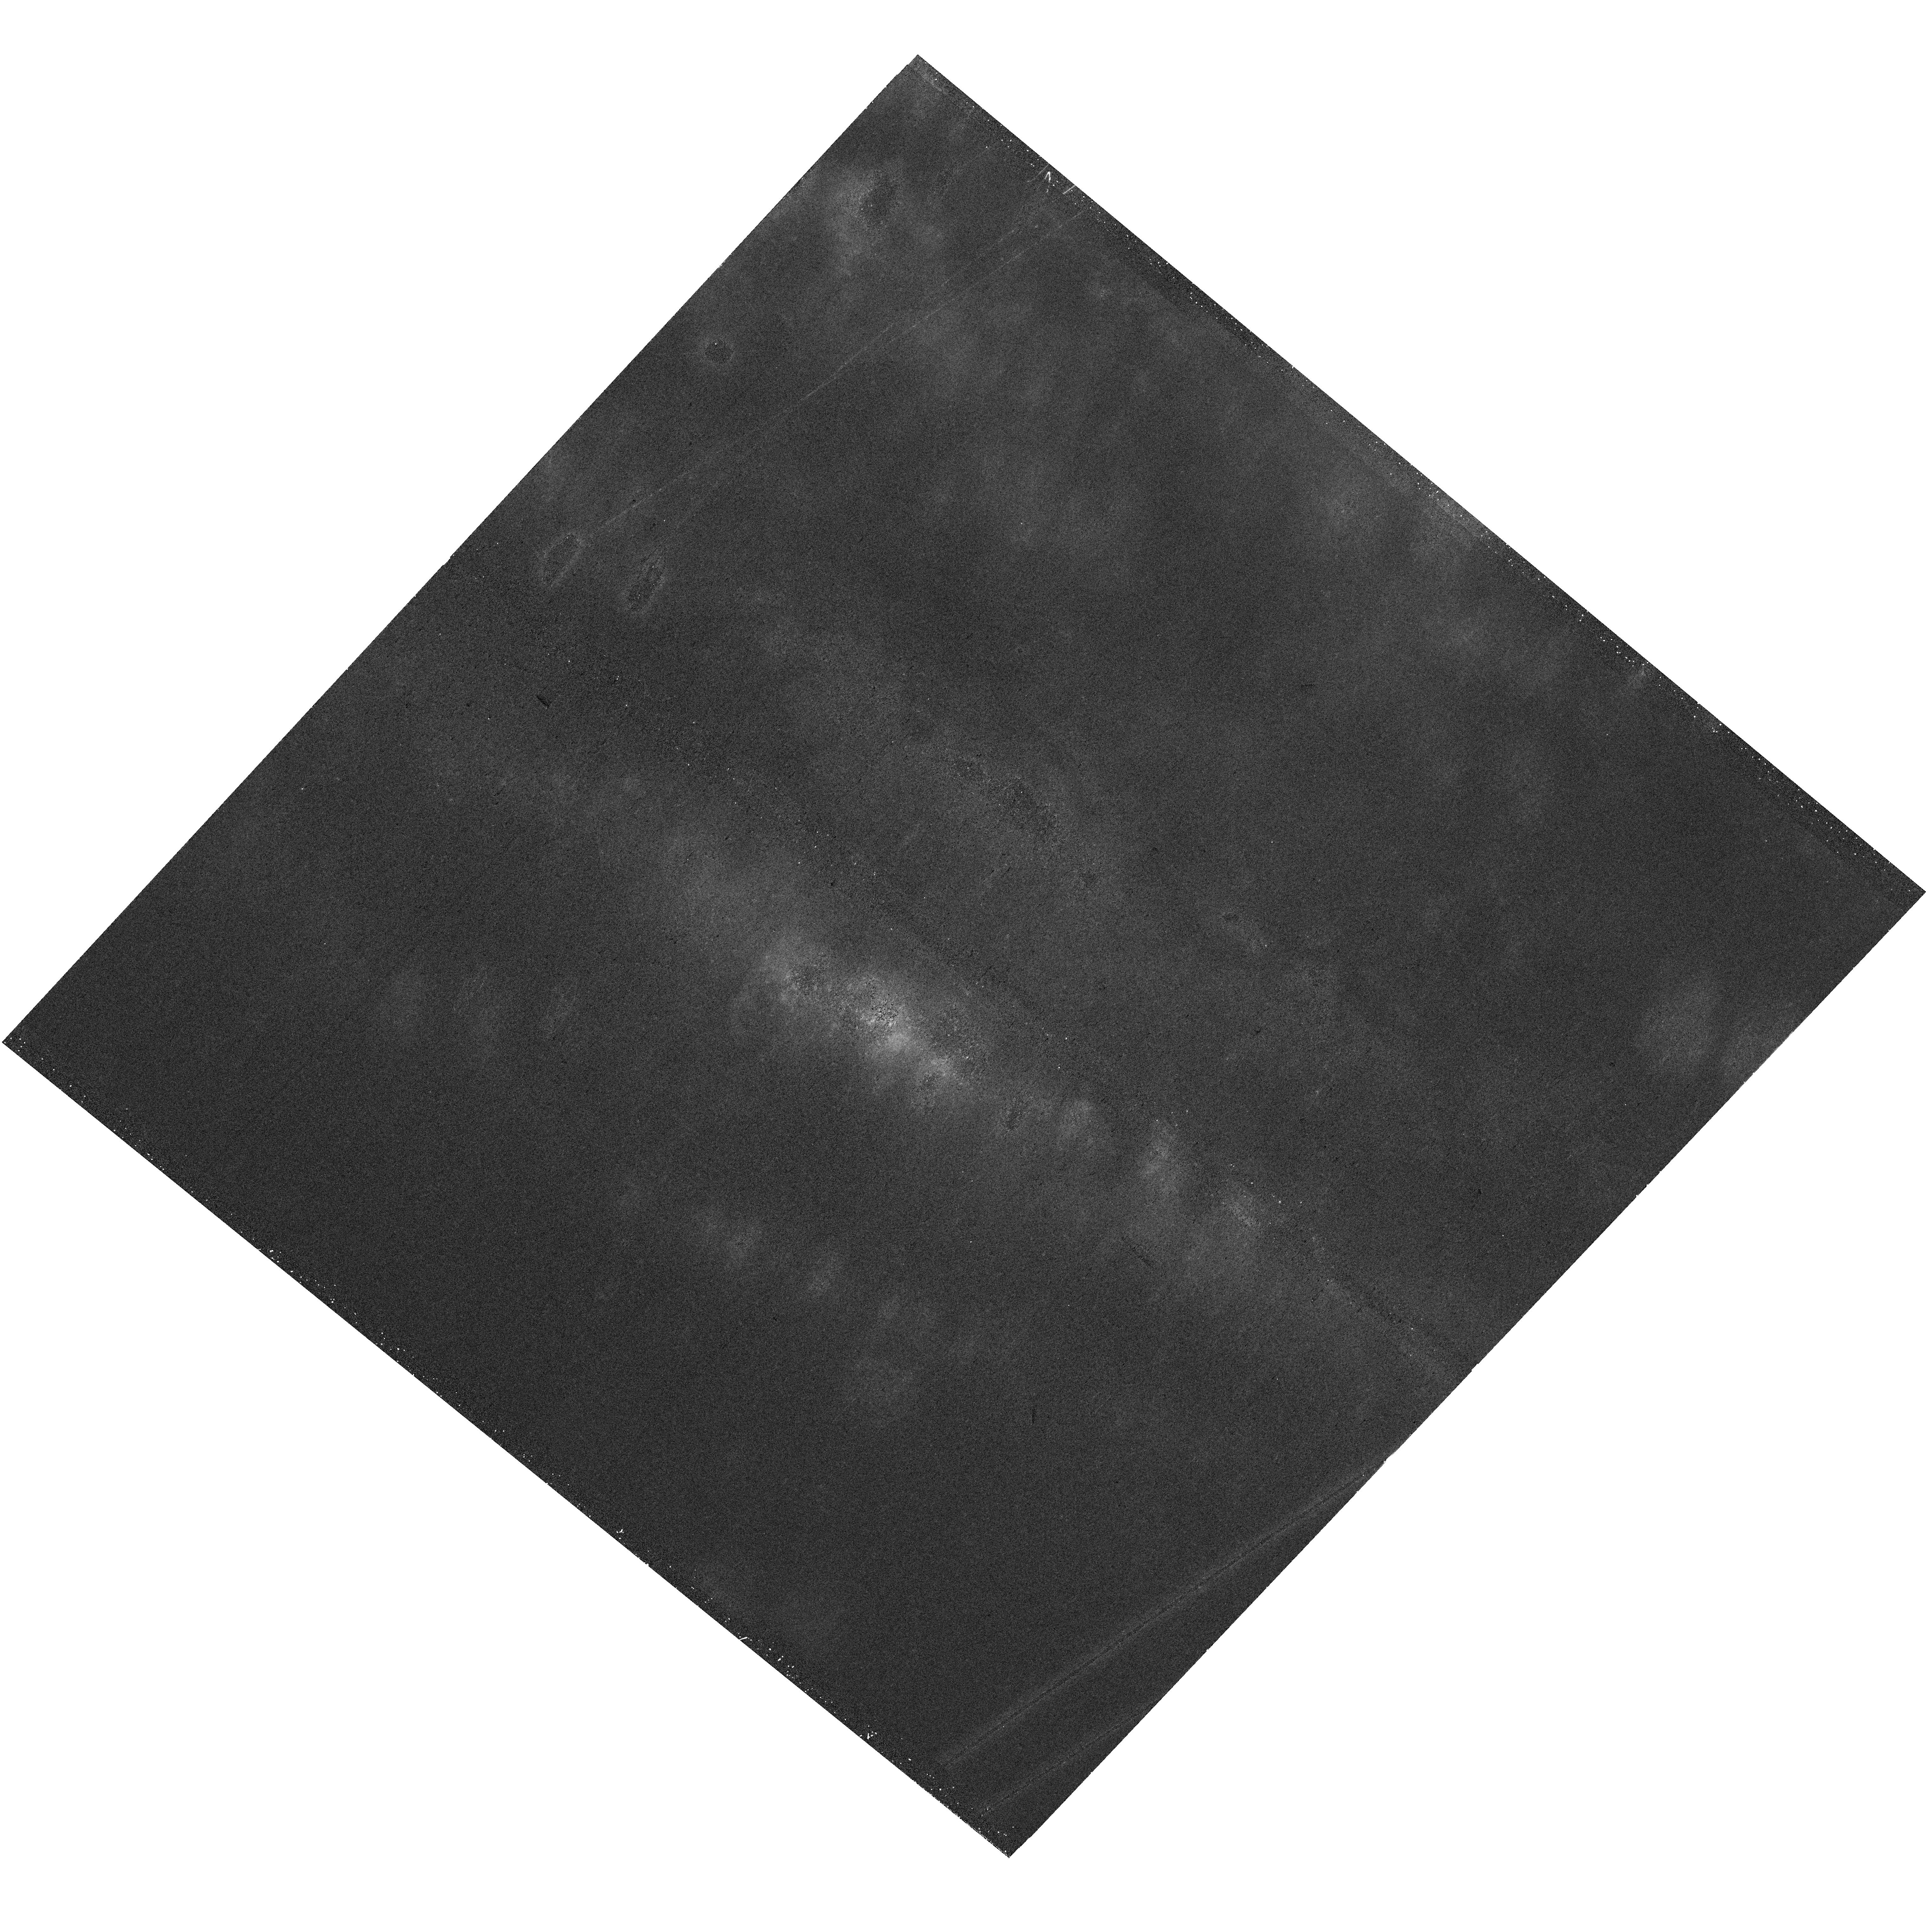
Target: NGC-253-V06. Instrument: WFC3/UVIS. Filter: F336W. Exposure: 18 min. Observation ID: hst_17809_06_wfc3_uvis_f336w_ifgb06

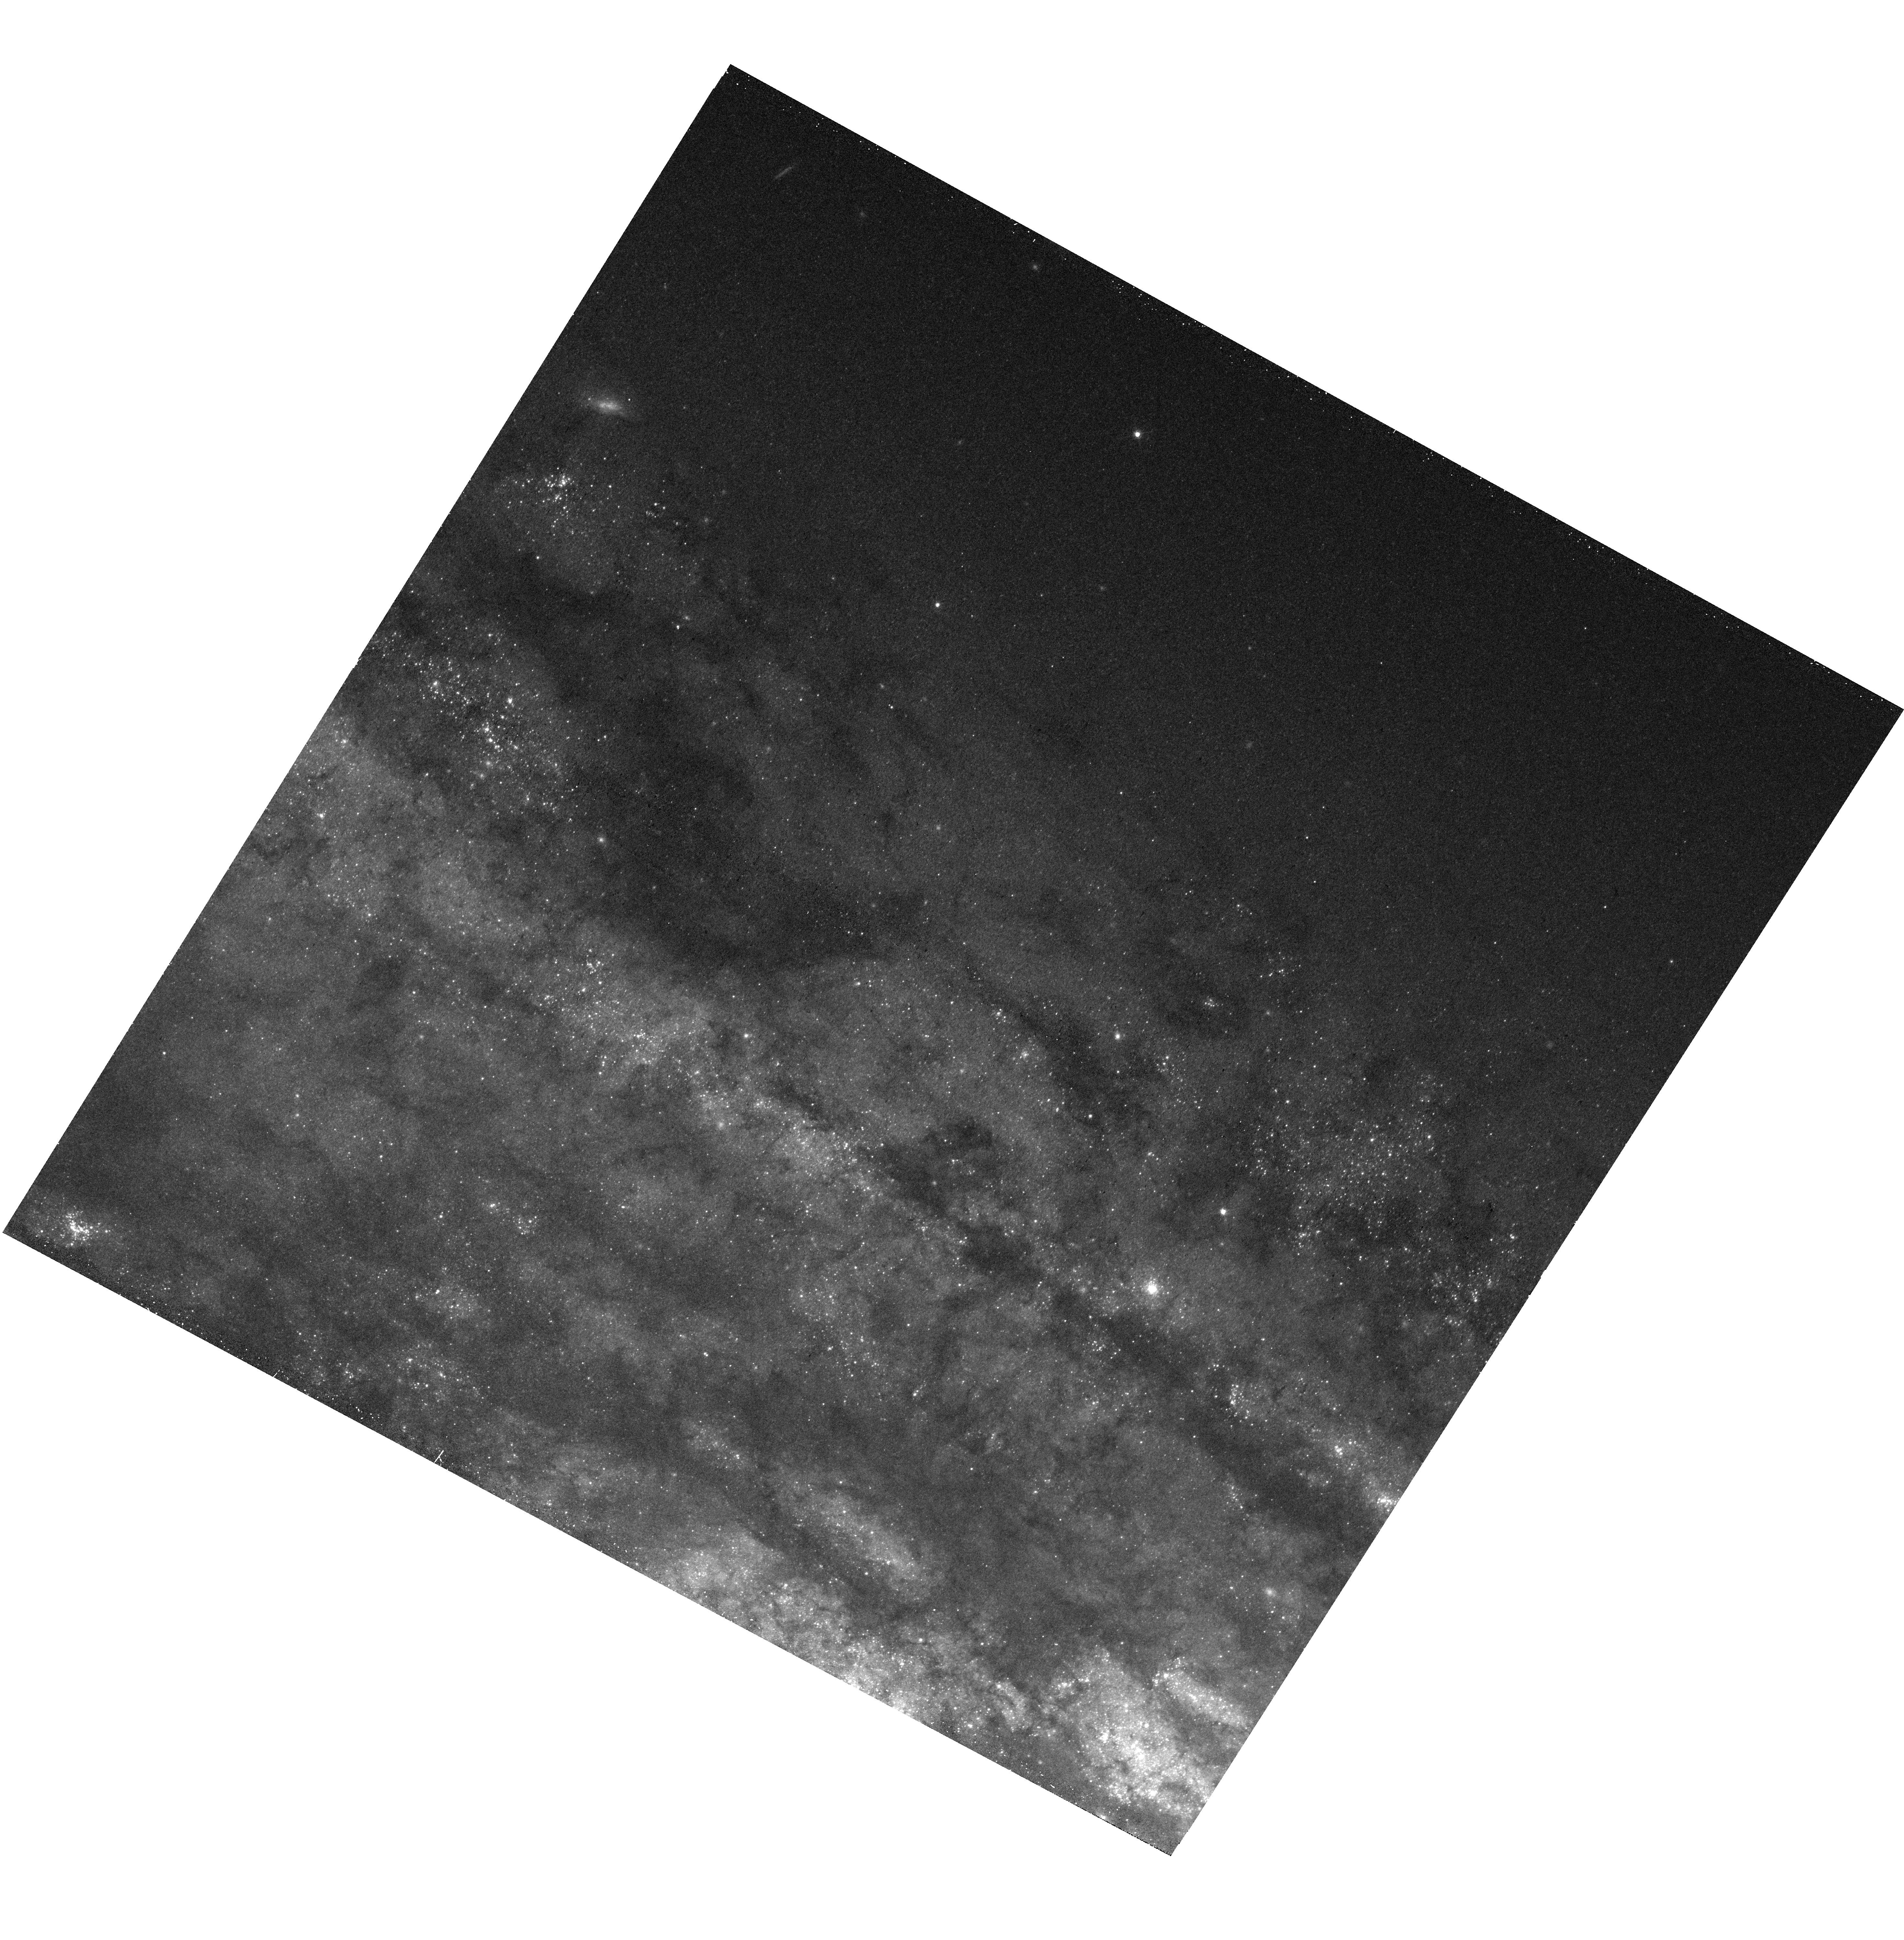
Target: NGC-253-V11. Instrument: WFC3/UVIS. Filter: F547M. Exposure: 12 min. Observation ID: hst_17809_11_wfc3_uvis_f547m_ifgb11

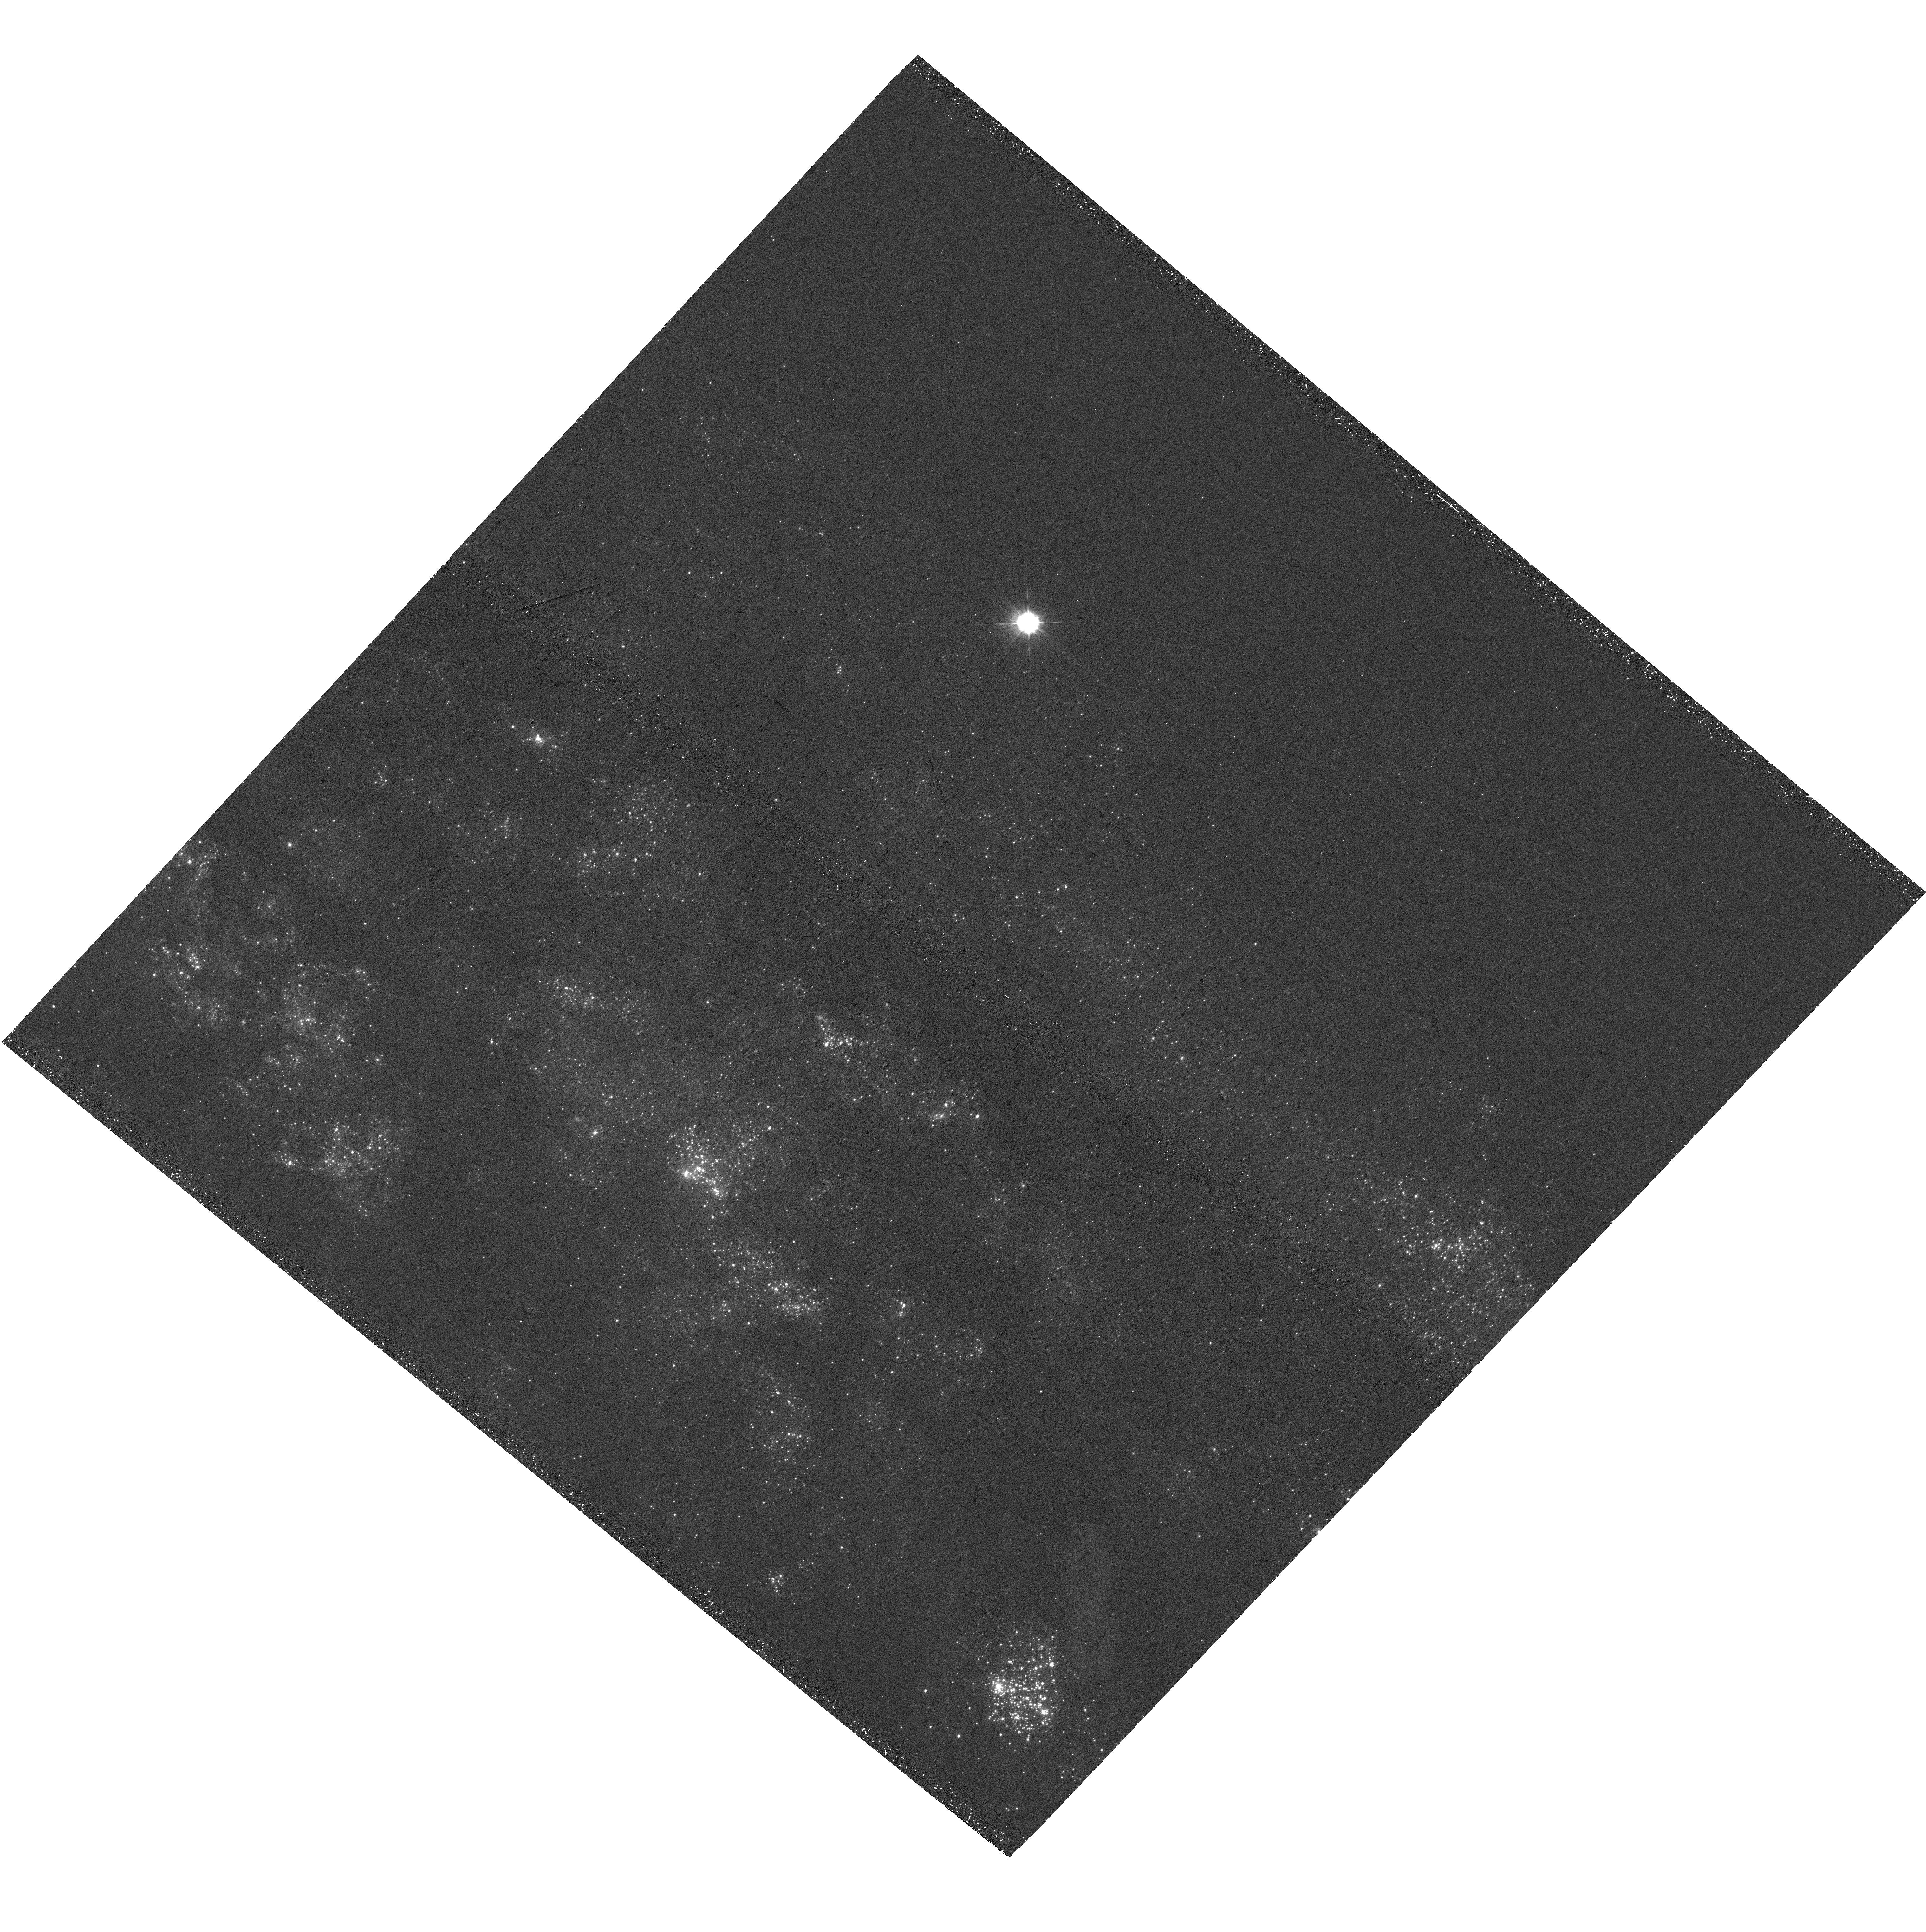
Target: NGC-253-V14. Instrument: WFC3/UVIS. Filter: F275W. Exposure: 36 min. Observation ID: hst_17809_14_wfc3_uvis_f275w_ifgb14

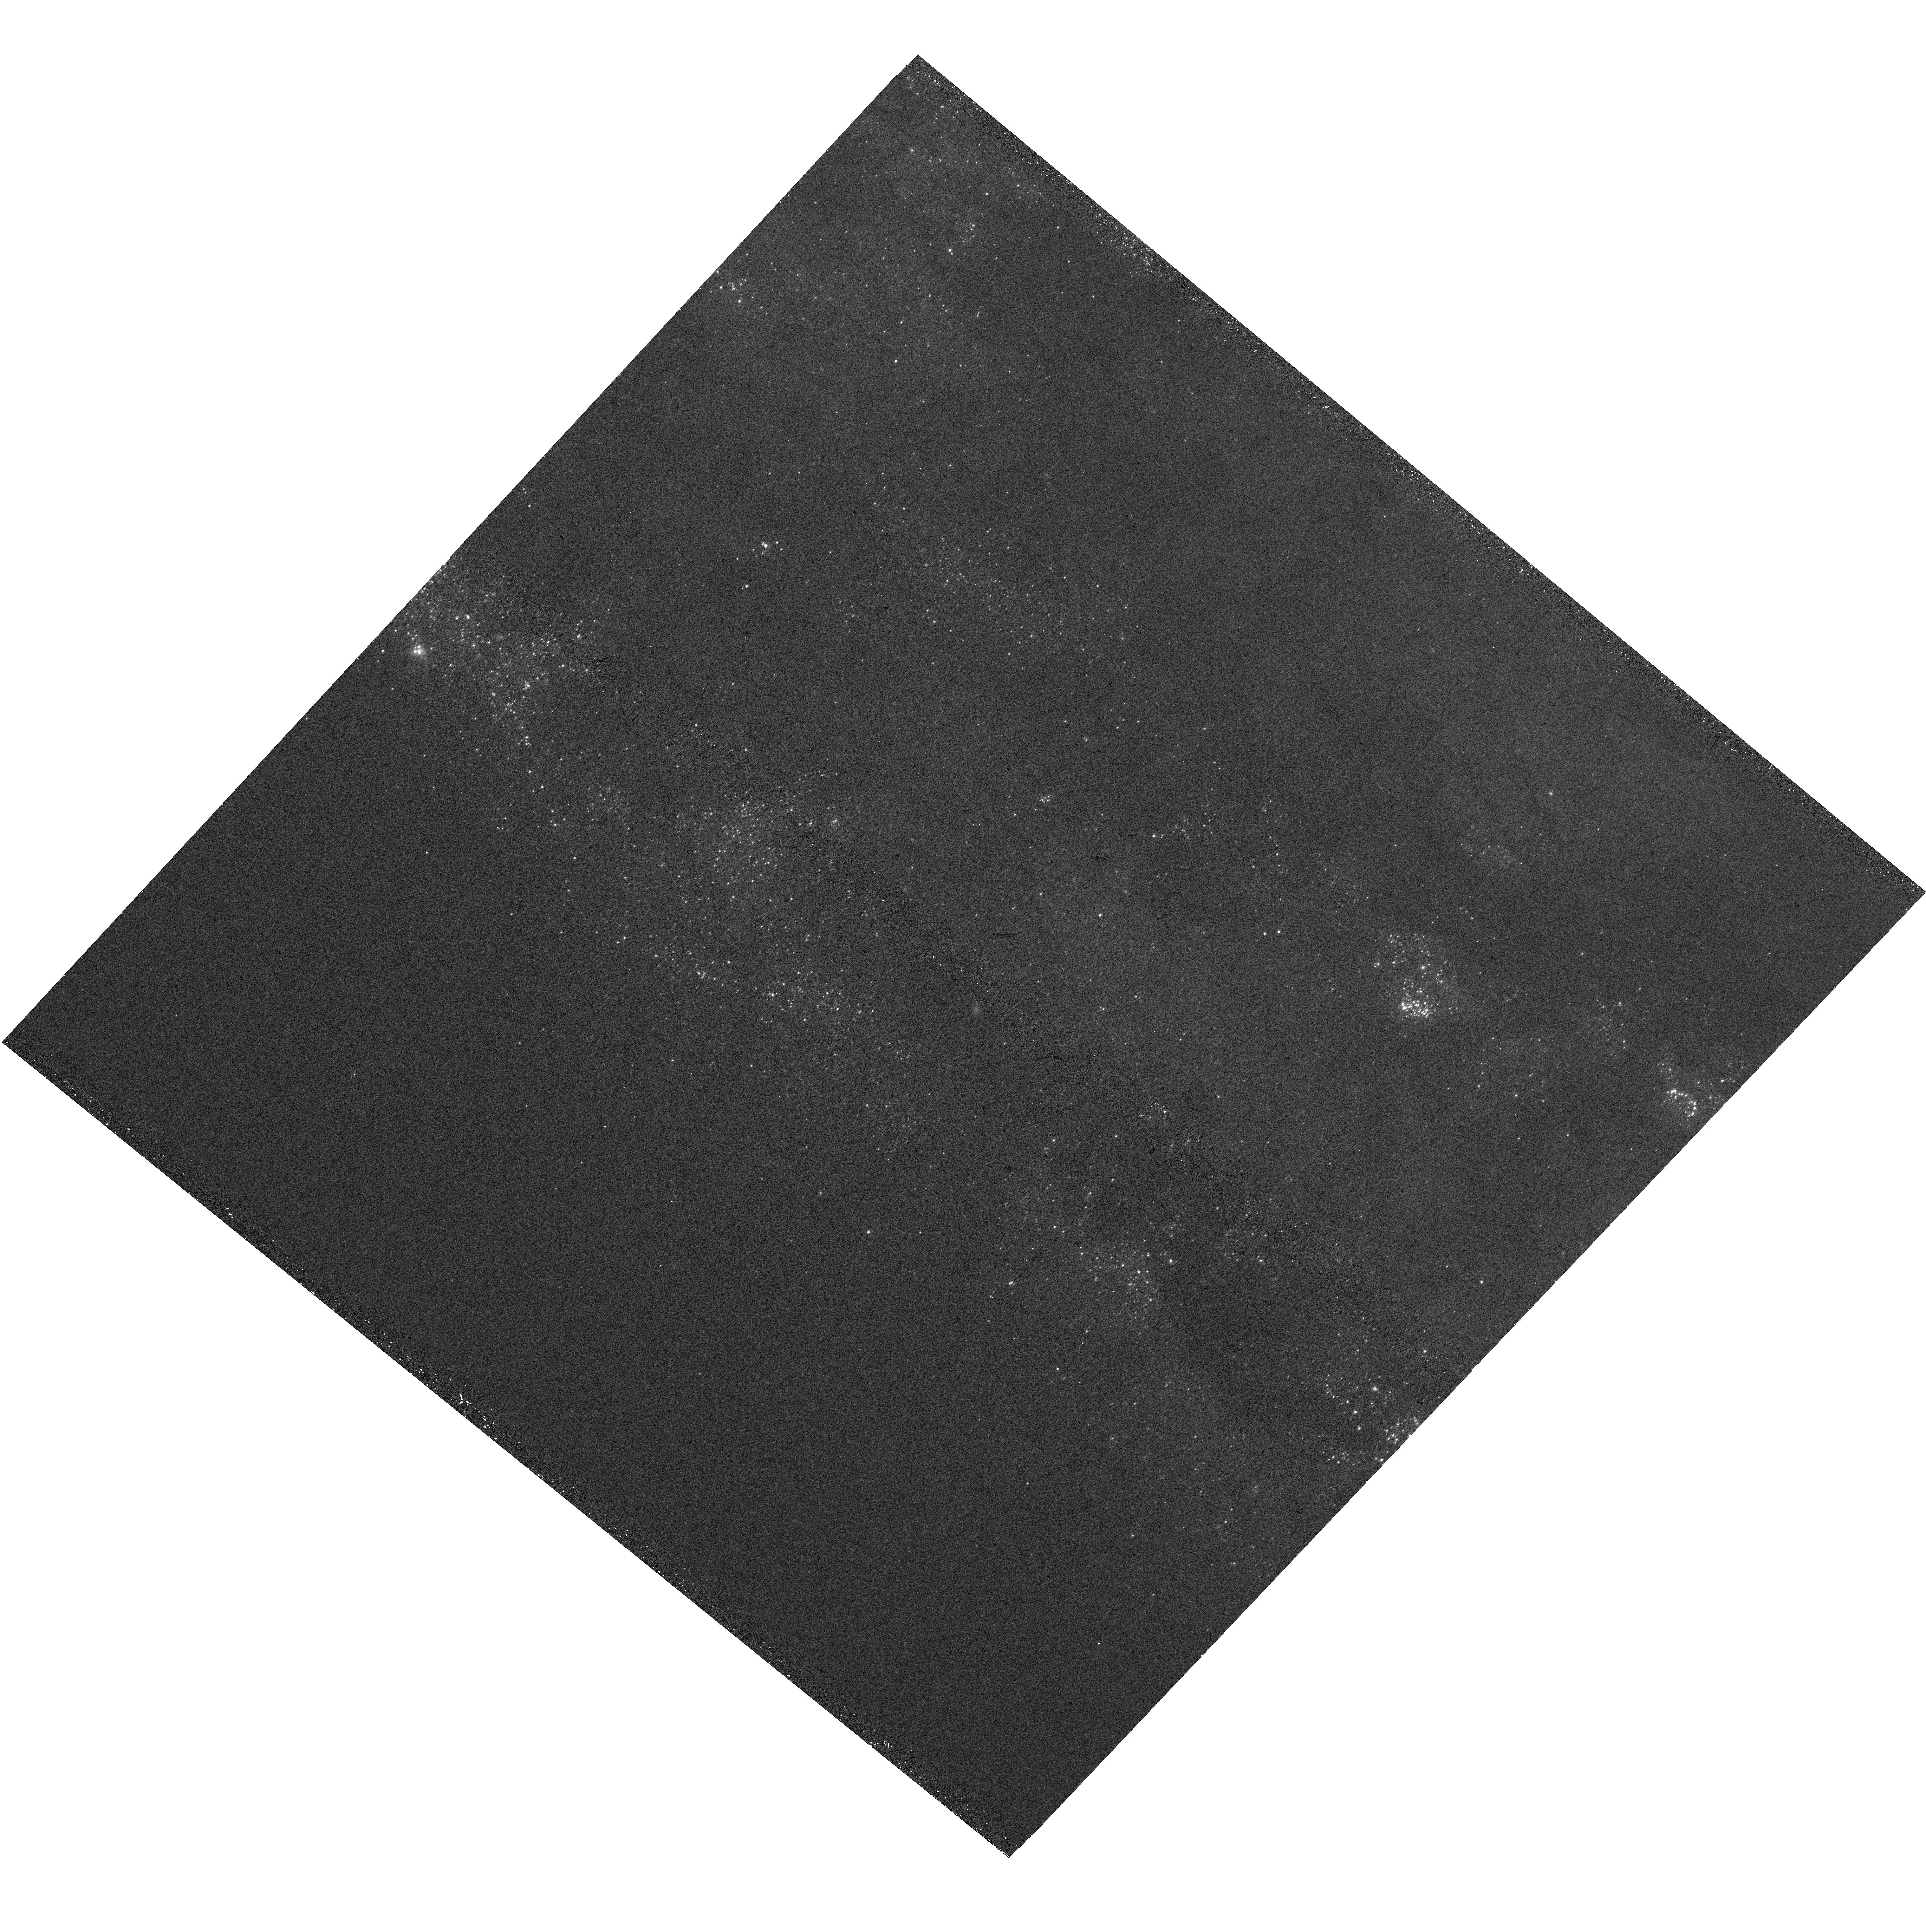
Target: NGC-253-V02. Instrument: WFC3/UVIS. Filter: F336W. Exposure: 18 min. Observation ID: hst_17809_02_wfc3_uvis_f336w_ifgb02

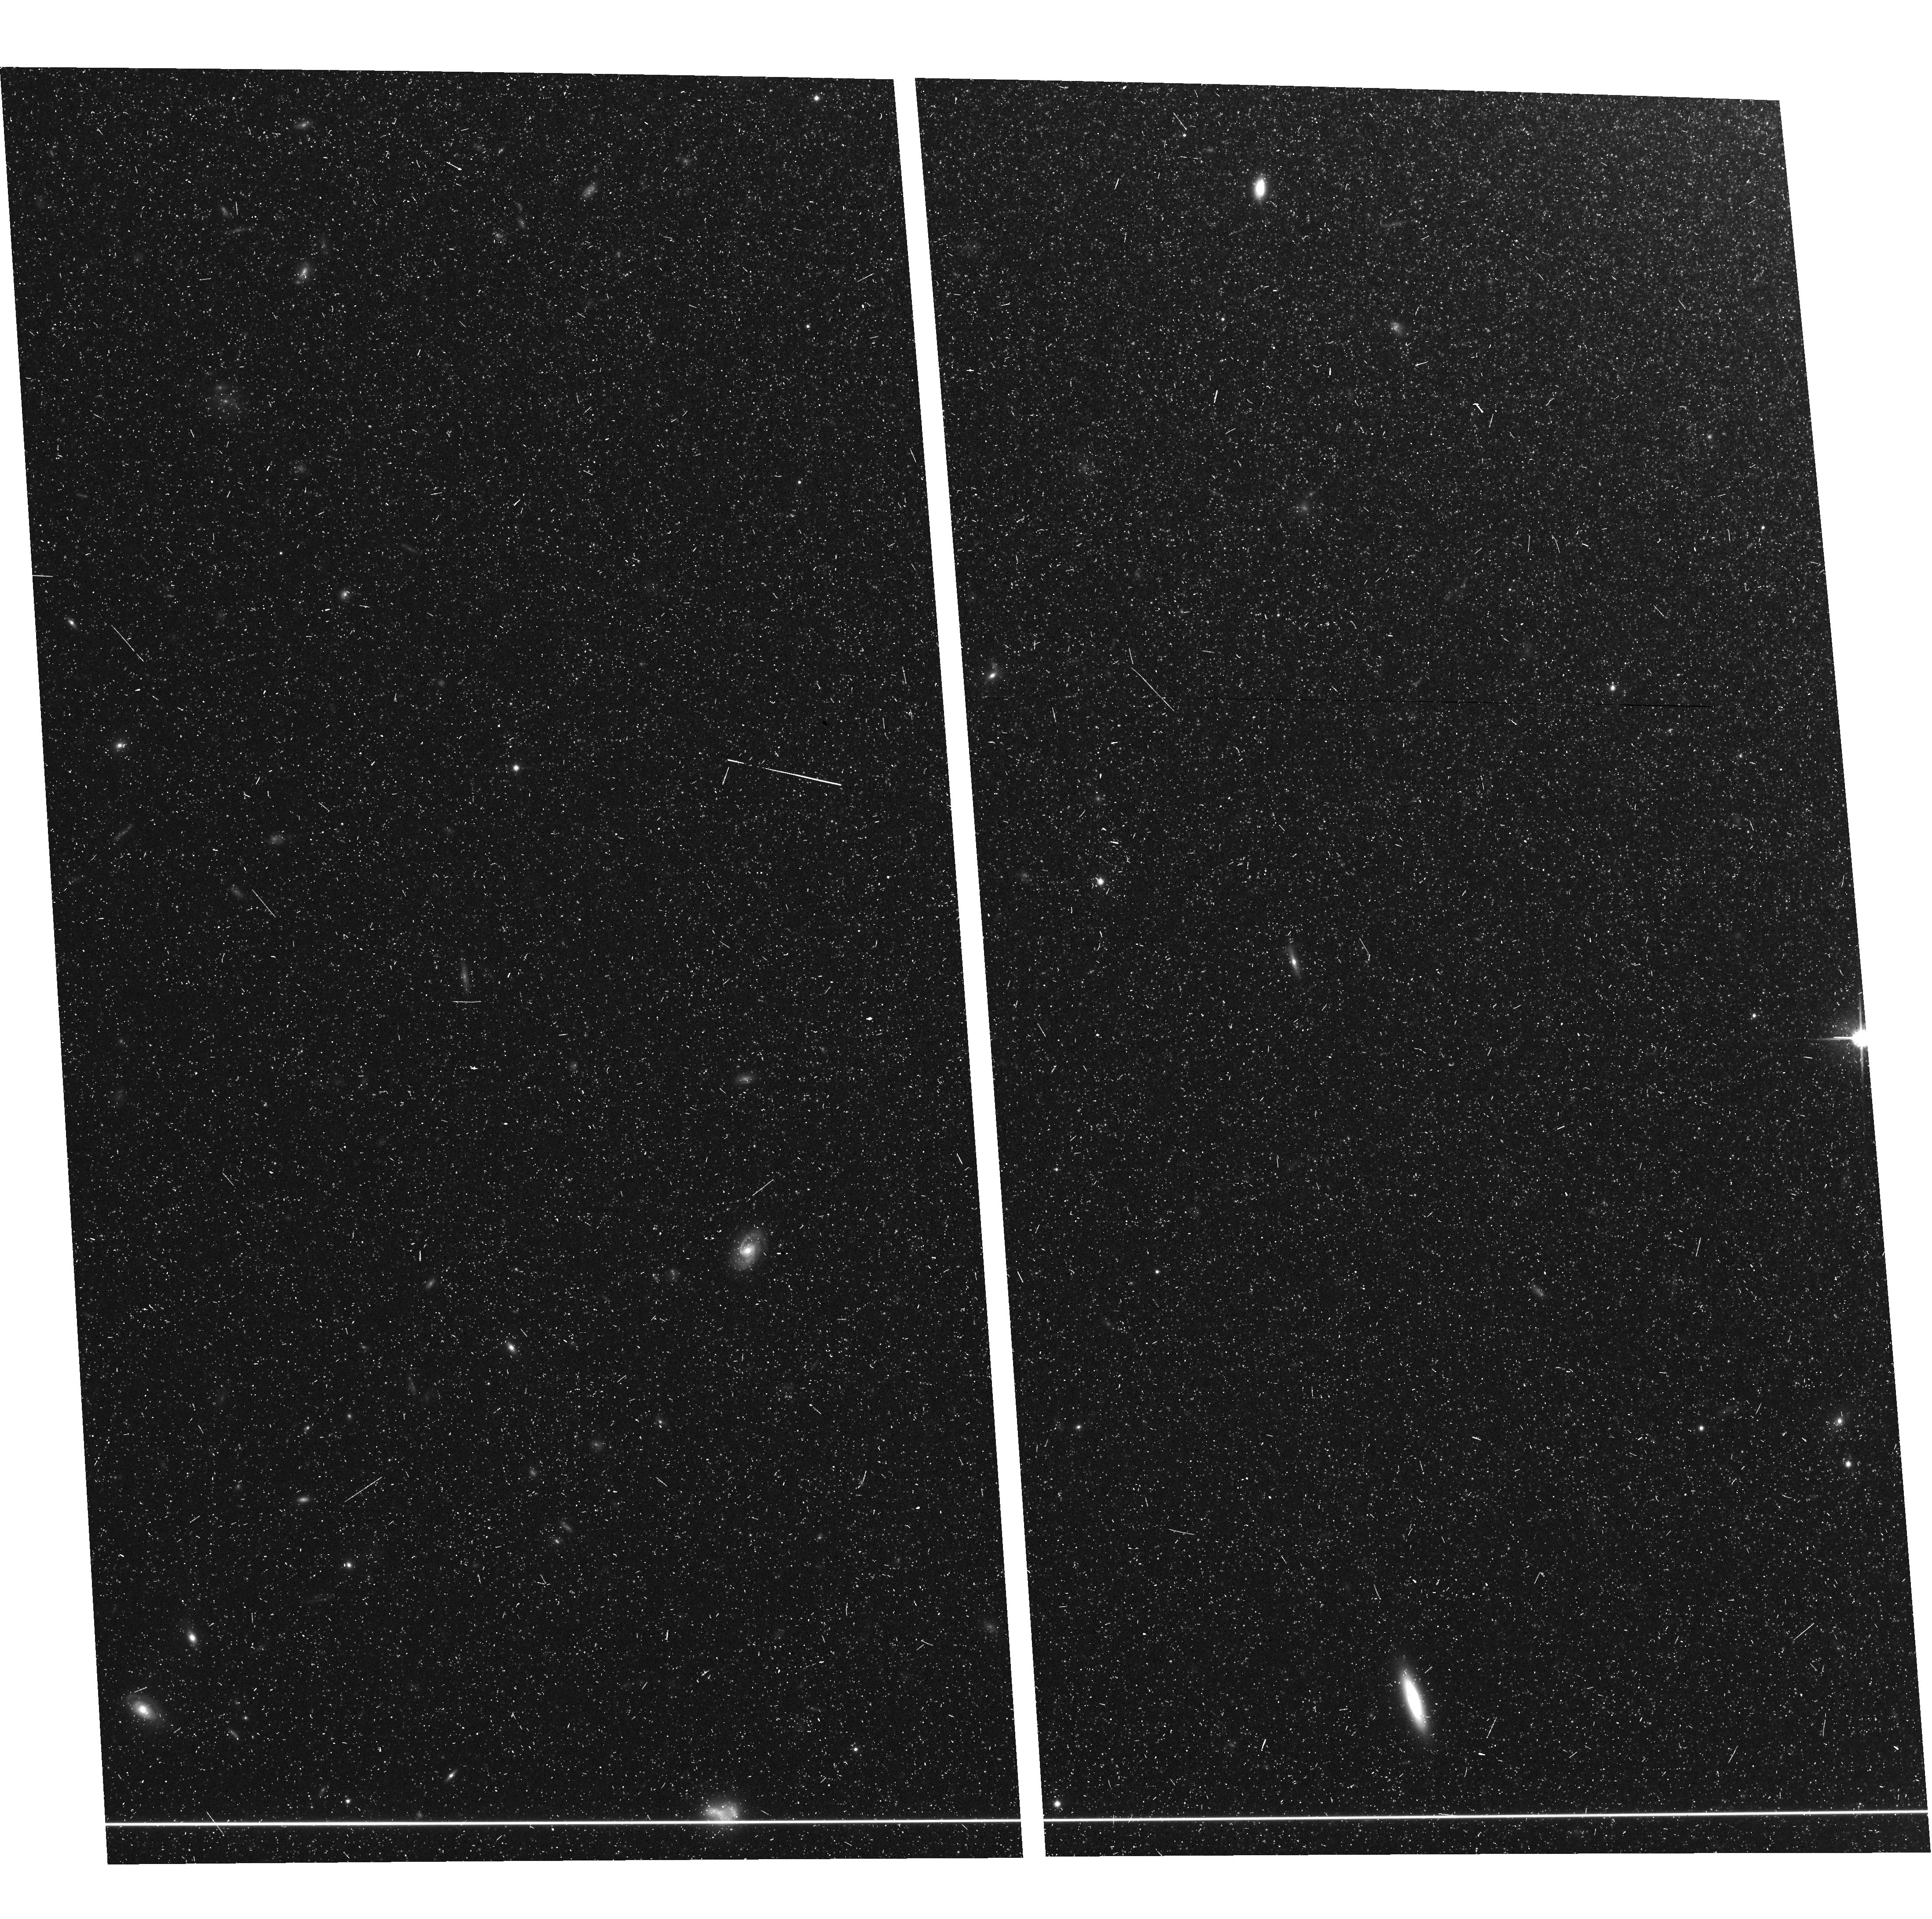
Target: field at RA 11.927°, Dec -25.361°. Instrument: ACS/WFC. Filter: F814W. Exposure: 21 min. Observation ID: hst_17809_19_acs_wfc_f814w_jfgb19

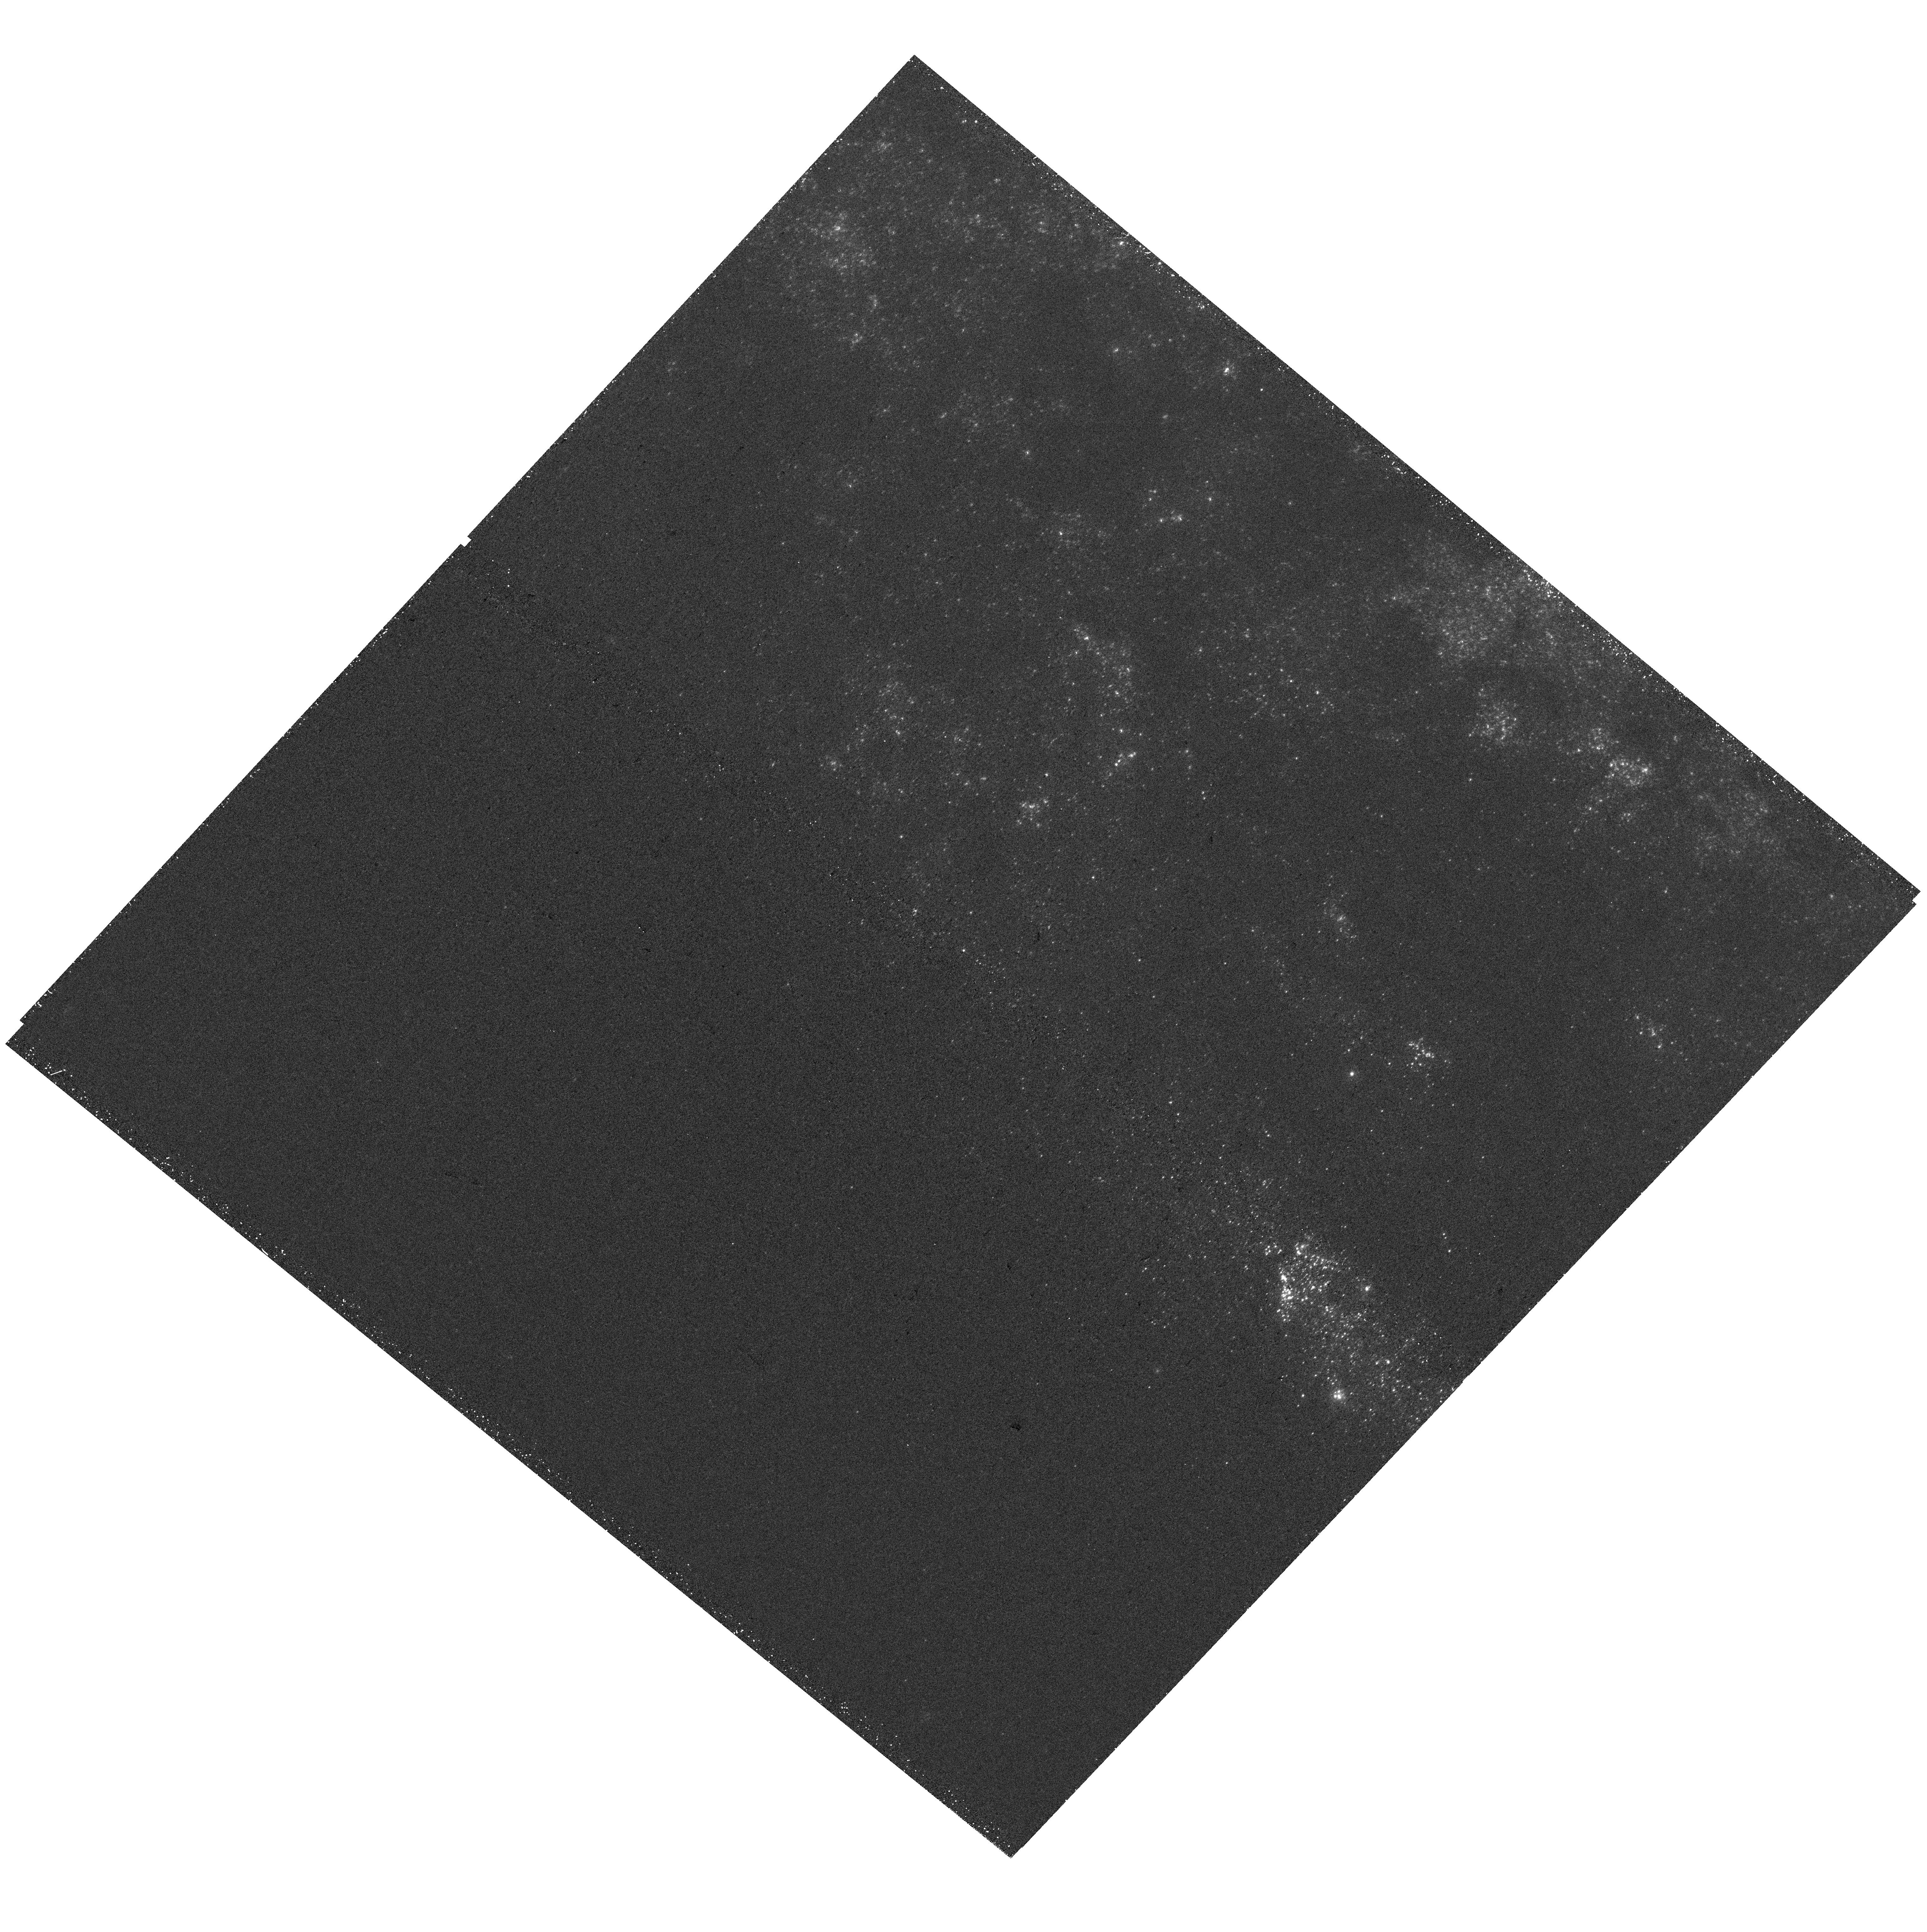
Target: NGC-253-V01. Instrument: WFC3/UVIS. Filter: F275W. Exposure: 36 min. Observation ID: hst_17809_01_wfc3_uvis_f275w_ifgb01

Decoding stellar feedback in action with an HST+MUSE+JWST full-disk survey of starburst galaxy prototype NGC 253 (PI: Thilker, David)

We propose to survey UV-visible emission from the whole disk of the closest massive, star-forming southern galaxy: the prototypical spiral NGC 253. We will pair these proposed data with a unique full-galaxy 100 pointing VLT/MUSE map, public JWST/MIRI coverage, and a deep collection of other multiwavelength data. Critically, these other observations resolve and measure the impact of feedback within >6, 500 star forming regions across the galaxy, and our new HST/WFC3 observations will identify, resolve, and provide a detailed physical characterization of the stellar populations powering each of these regions. Combined these surveys will provide an unique paired view of the stellar feedback input (from this proposal) and its effect (from the existing surveys). This will put us in position to measure the efficiencies, timescales, and dominant modes of stellar feedback across the whole area of a Milky Way analog, thus addressing some of the largest current uncertainties related to the matter cycle in galaxies. The combination of HST UV-visible photometry with forthcoming NIR data from Euclid+Roman will firmly break age/redenning degeneracies and capture the full range of stellar populations (unobscured and embedded). Beyond addressing major mysteries related to stellar feedback, our measurements will serve as templates for unresolved studies at of galaxies at greater distances. Parallel imaging with ACS/WFC will produce a transformative Roman-like view of the inner stellar halo and its substructure, while calibrating systematics in TRGB distance measurement.